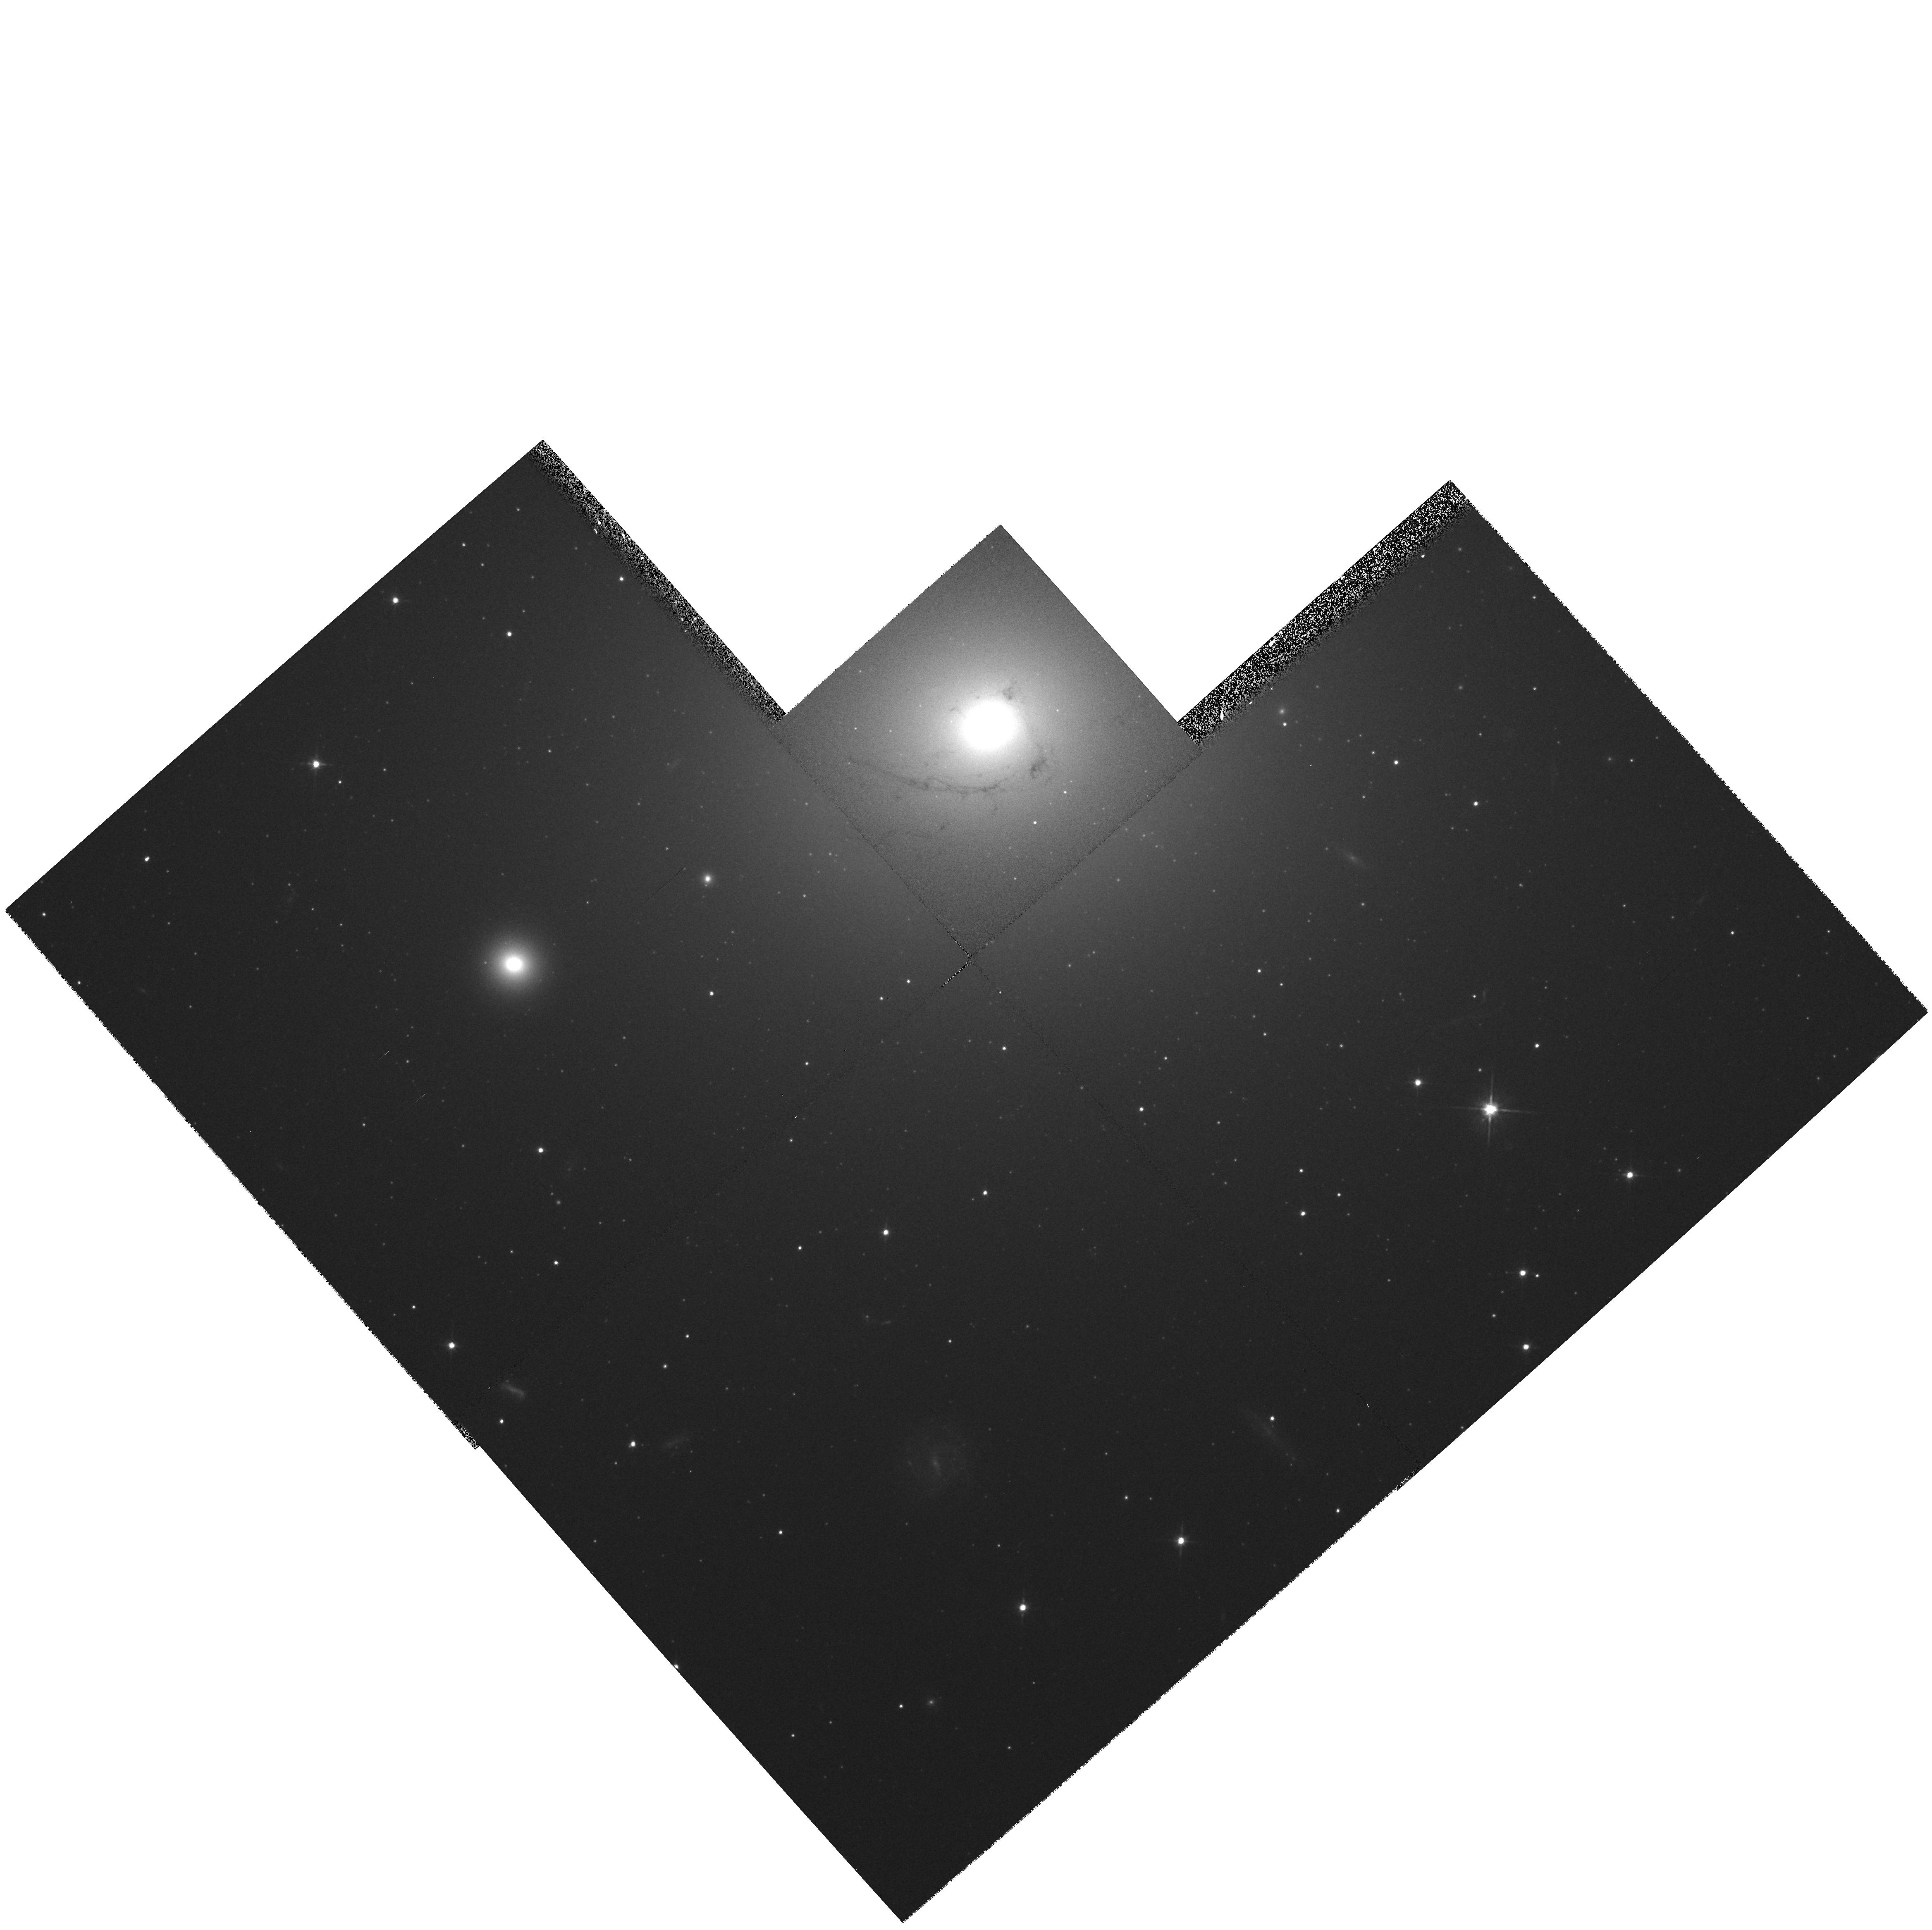
Target: NGC4696
Instrument: WFPC2/PC
Filter: F702W
Exposure: 5 min
Observation ID: hst_5956_01_wfpc2_pc_f702w_u35601

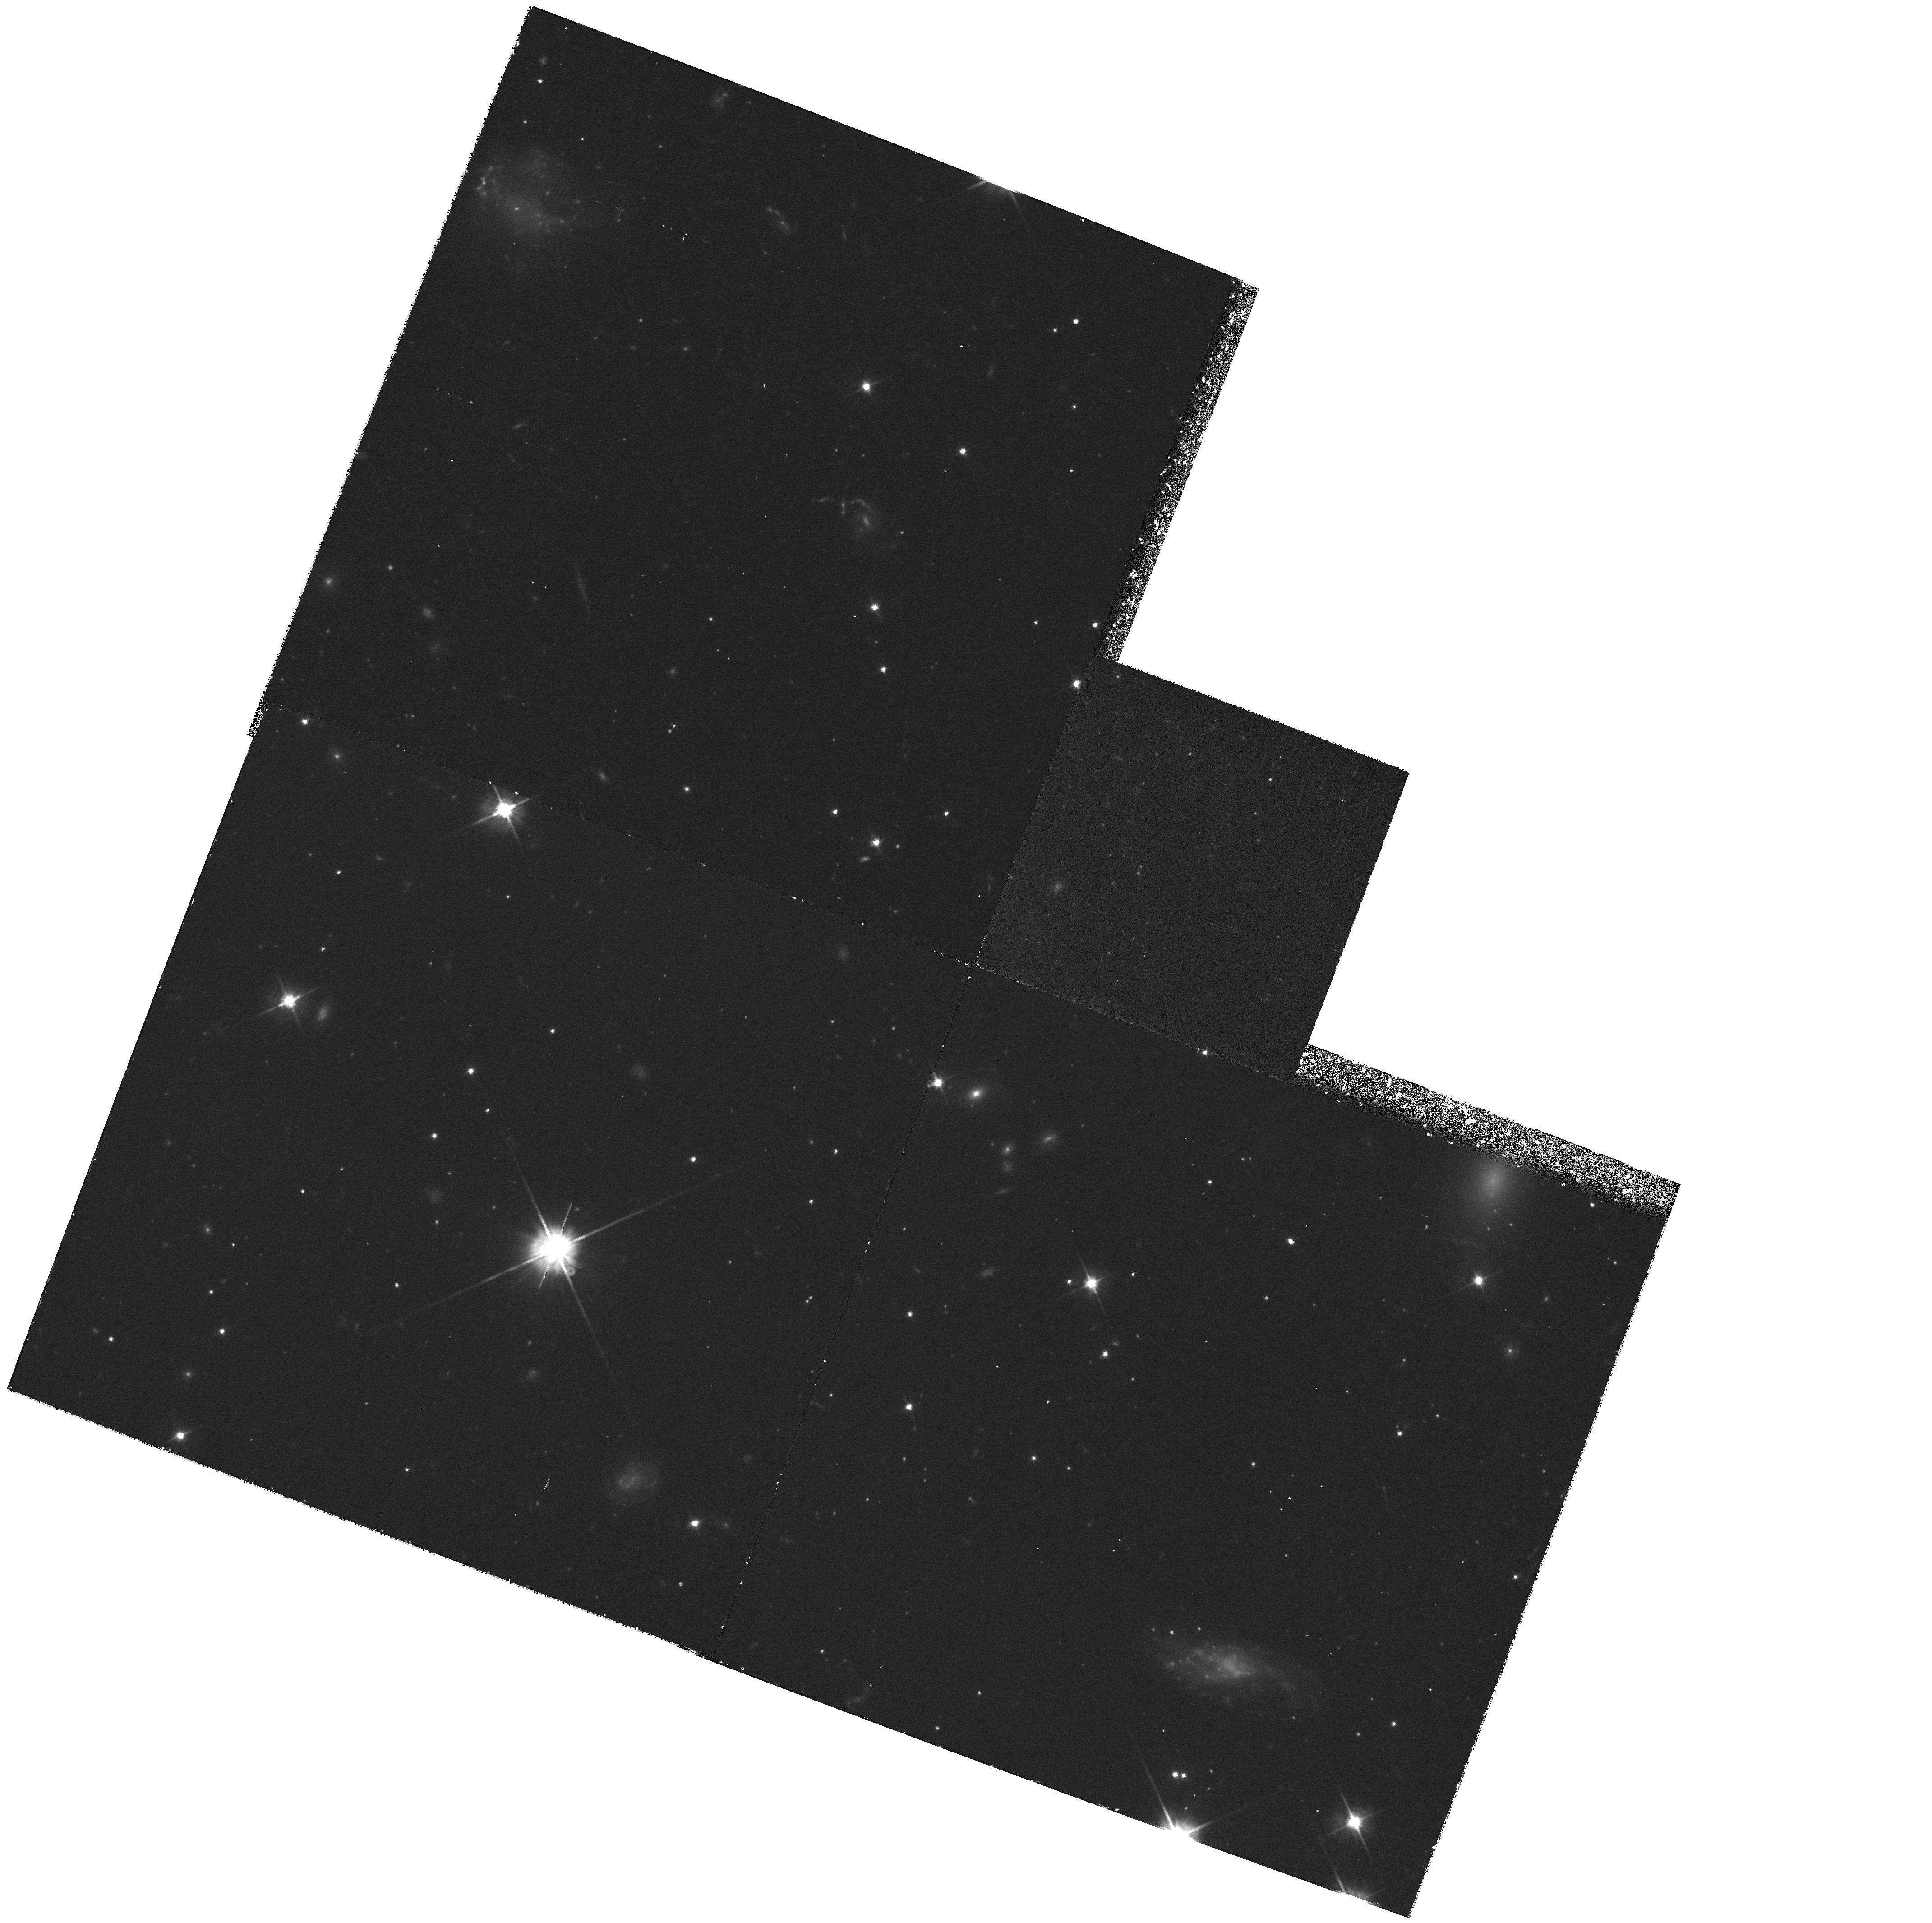
Target: NGC4696-PAR
Instrument: WFPC2/PC
Filter: F555W
Exposure: 1.5 h
Observation ID: hst_5956_02_wfpc2_pc_f555w_u35602

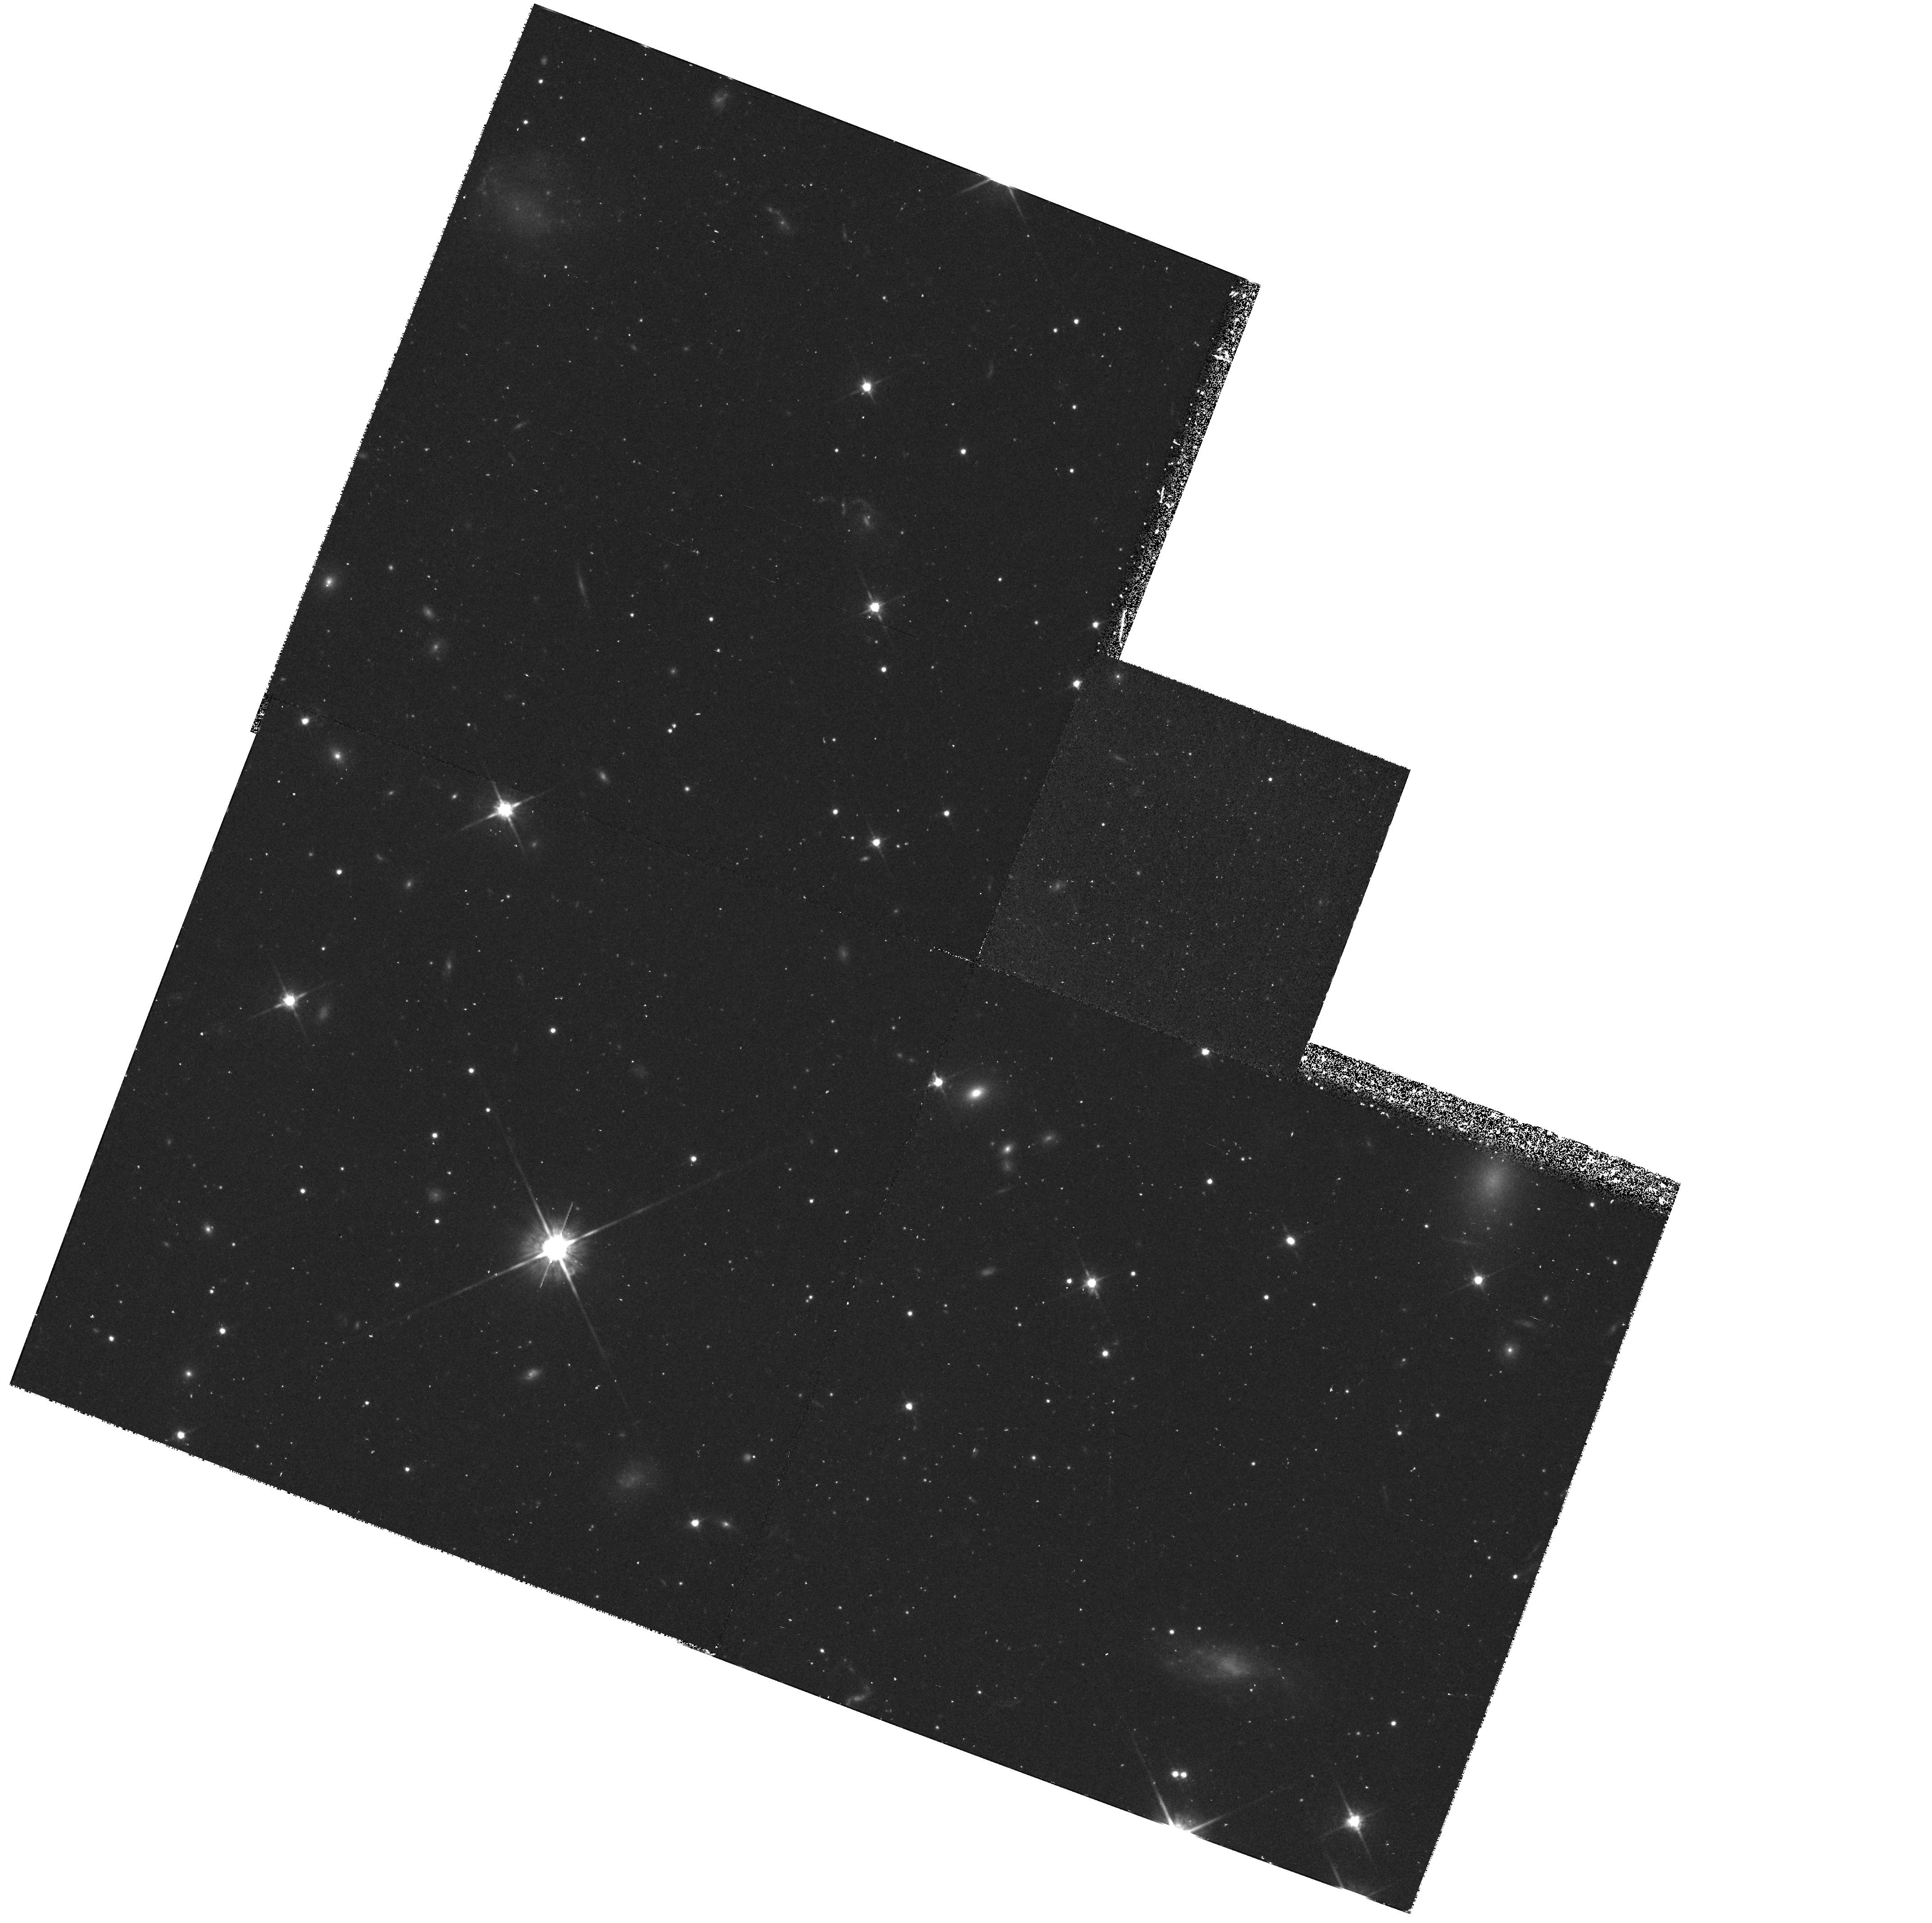
Target: NGC4696-PAR
Instrument: WFPC2/PC
Filter: F814W
Exposure: 50 min
Observation ID: hst_5956_02_wfpc2_pc_f814w_u35602

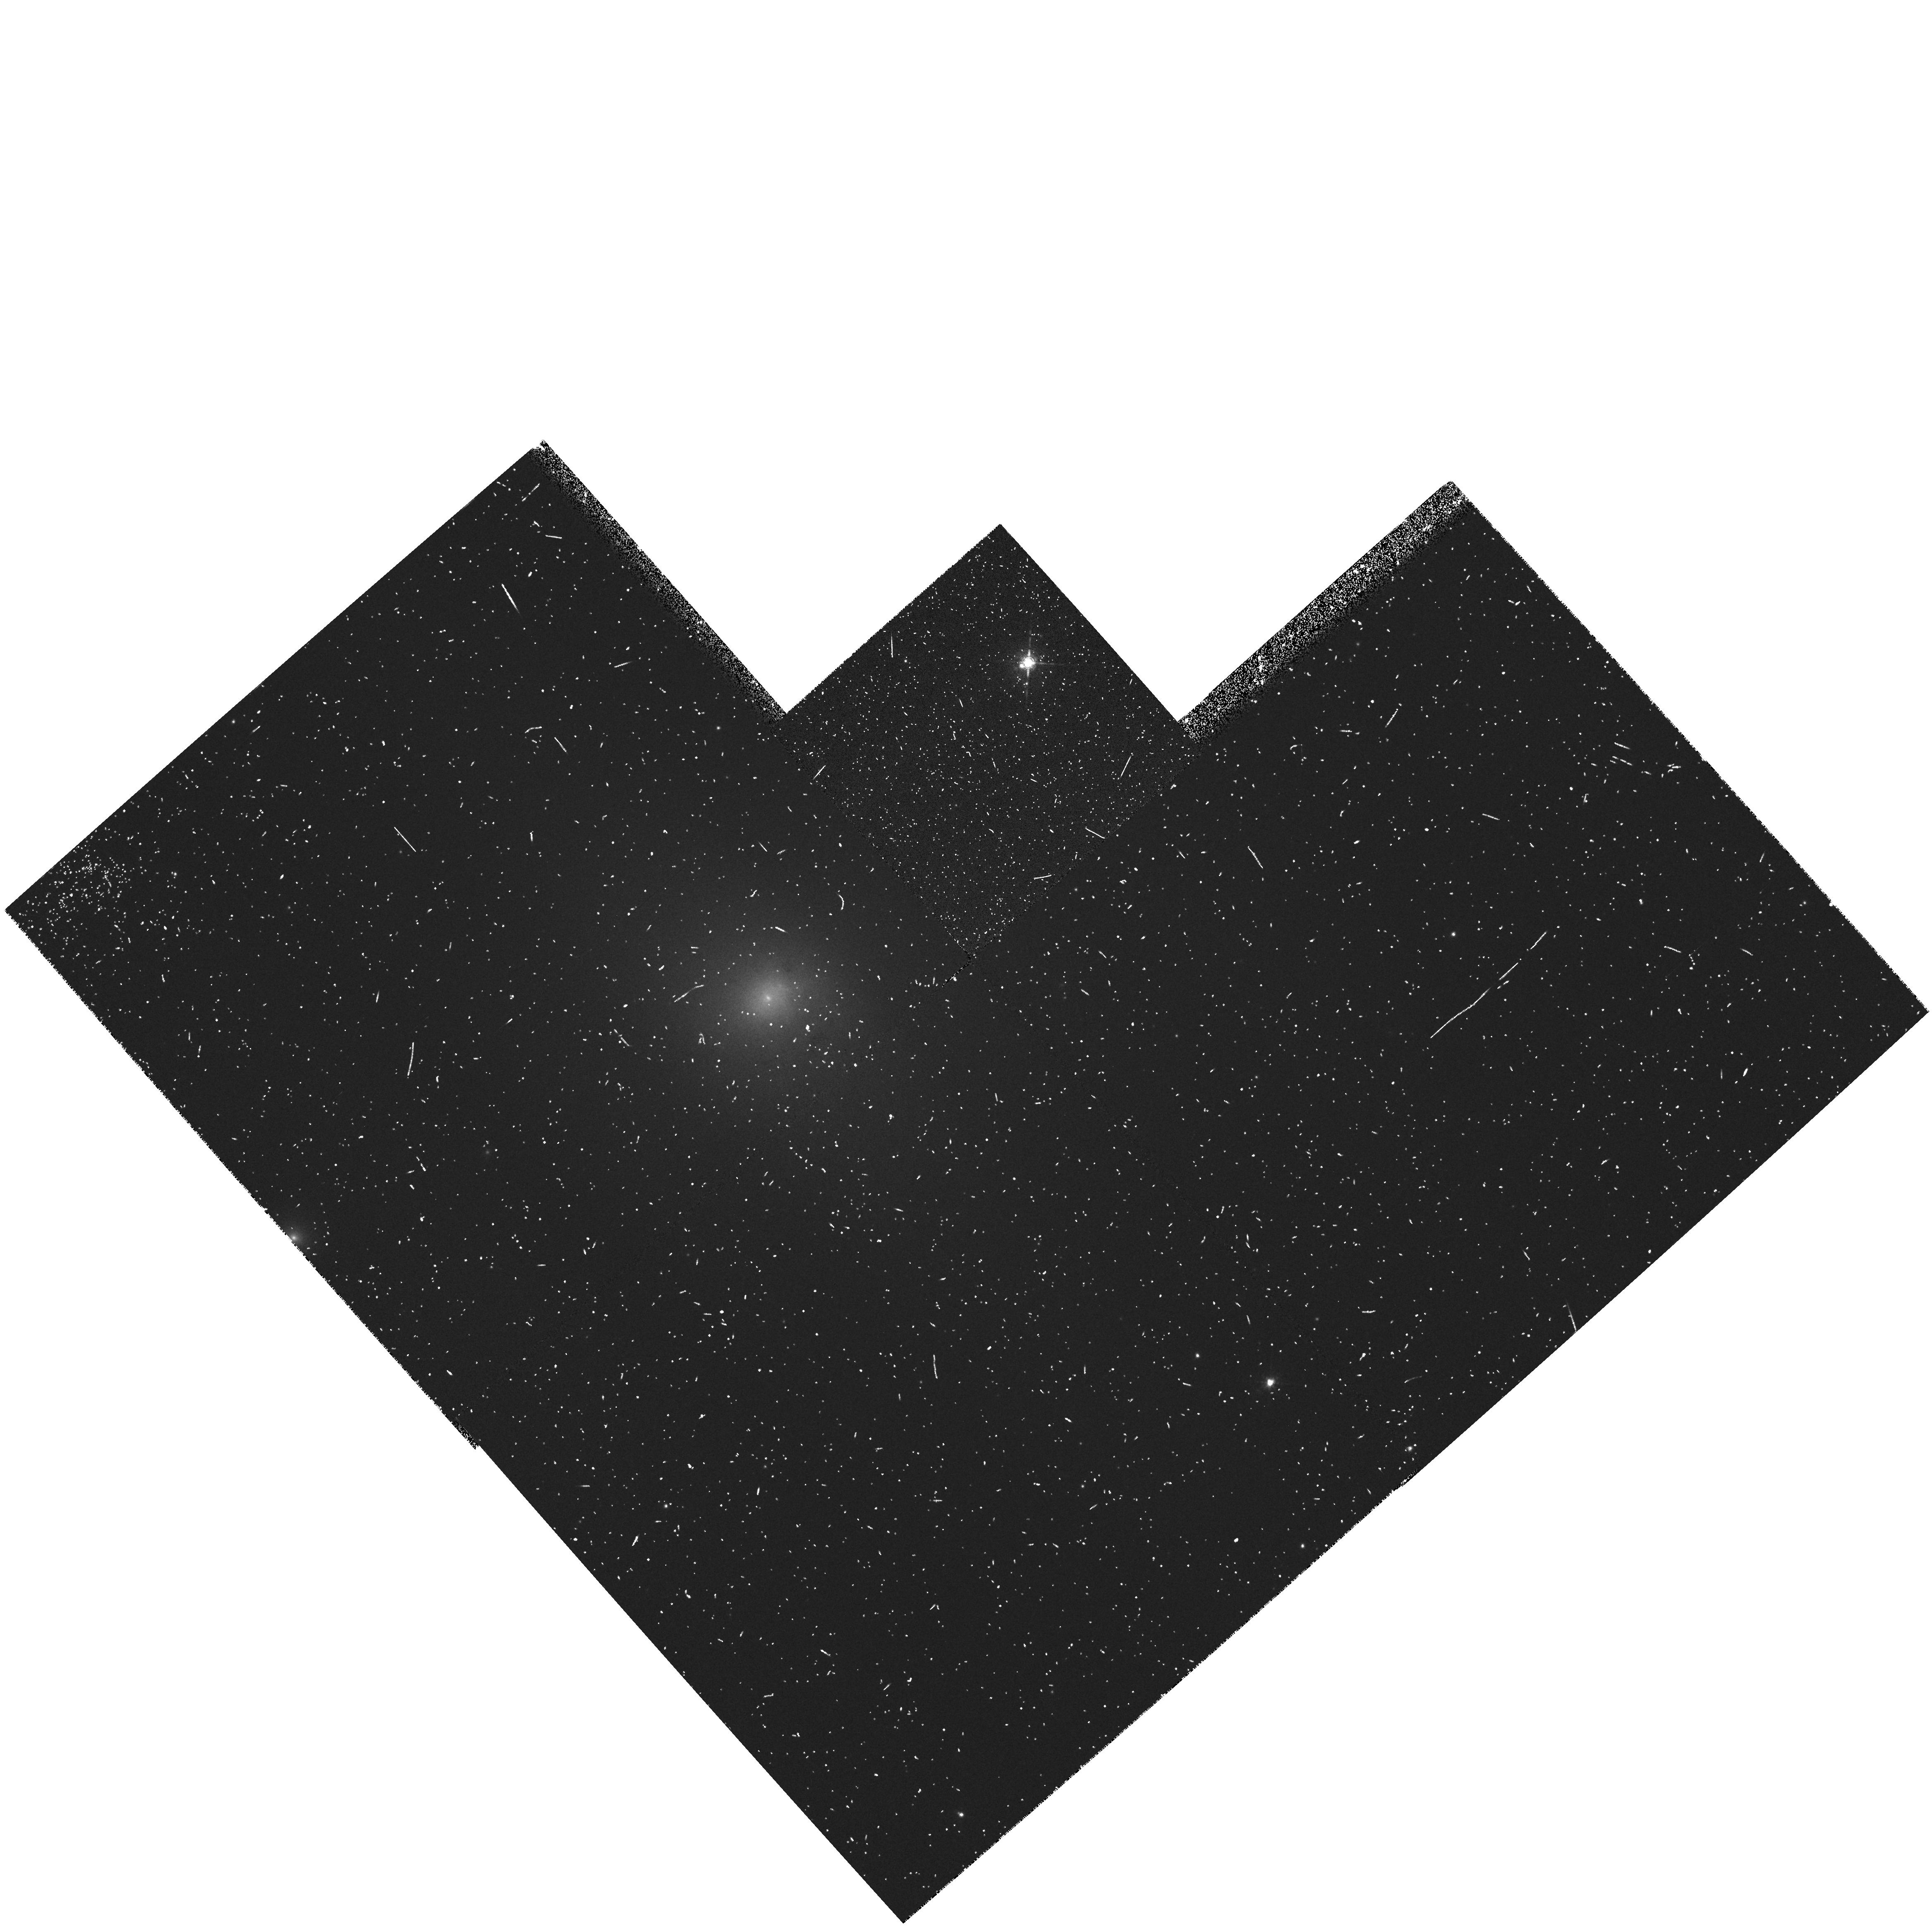
Target: NGC4696
Instrument: WFPC2/PC
Filter: FR680N
Exposure: 12 min
Observation ID: u3560105t

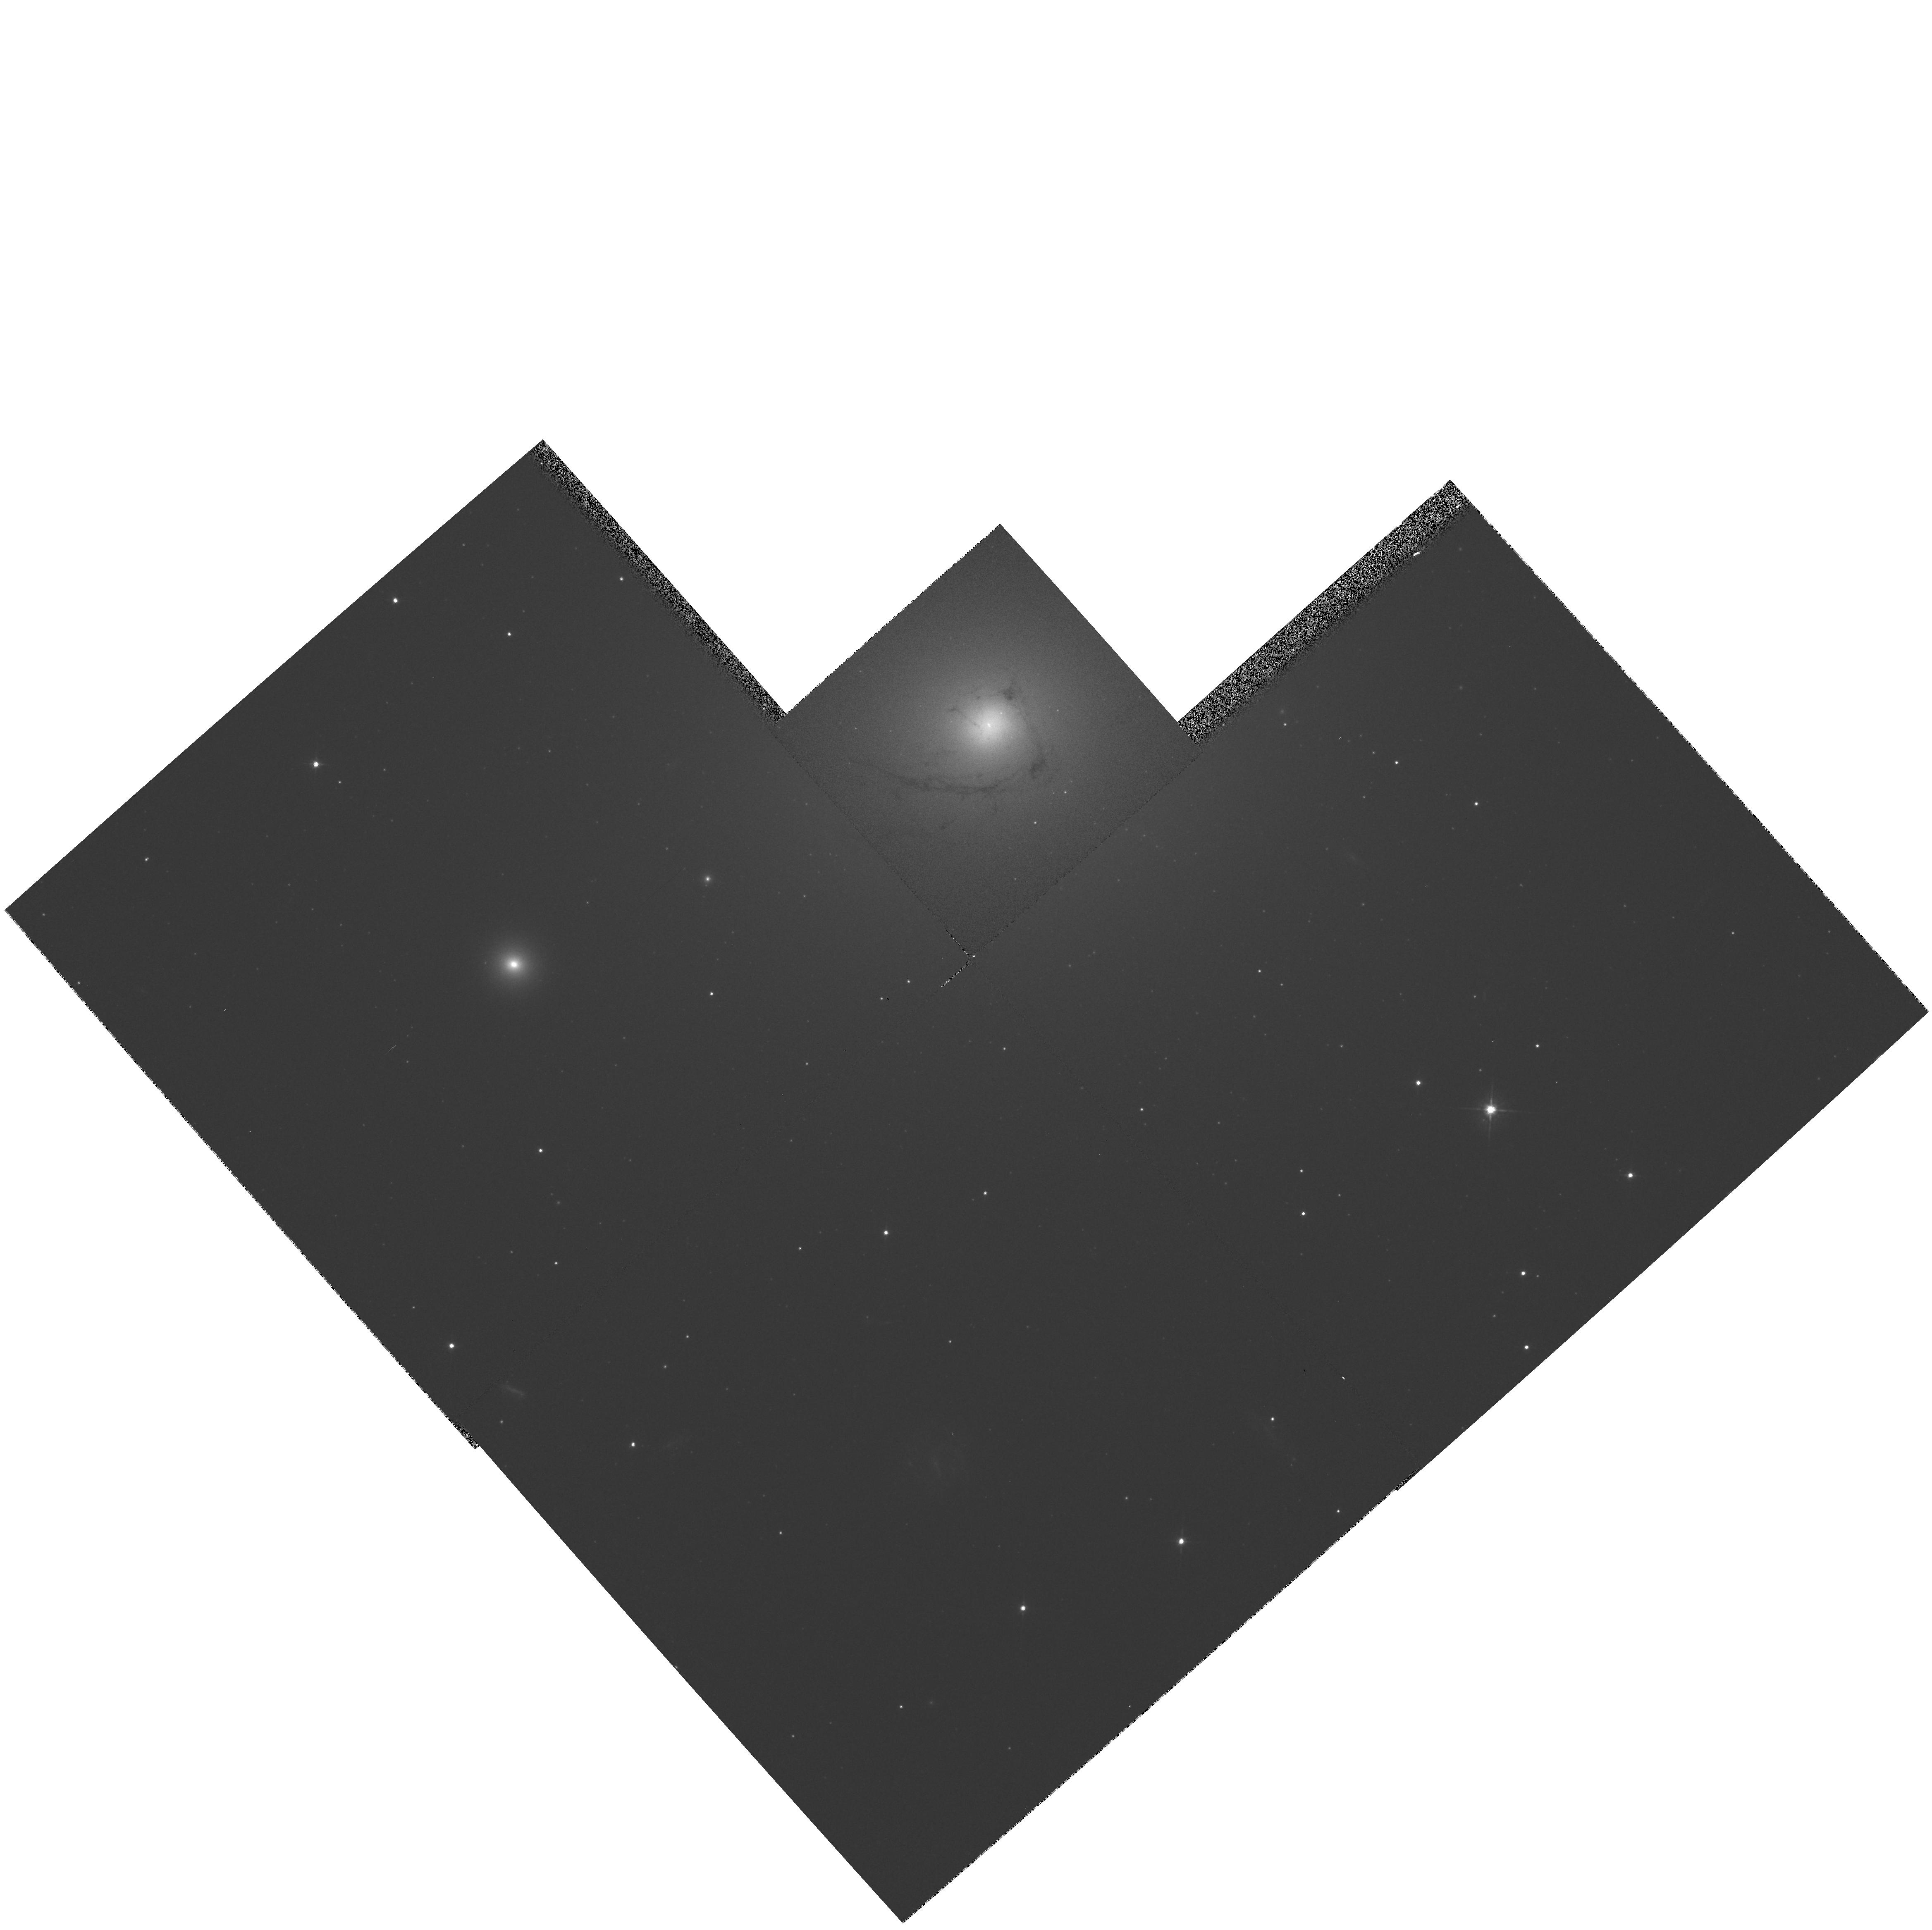
Target: NGC4696
Instrument: WFPC2/PC
Filter: F555W
Exposure: 5 min
Observation ID: hst_5956_01_wfpc2_pc_f555w_u35601

Mergers or Cooling Flows: the Nature of NGC4696 (PI: Sparks, William B.)

NGC4696, the central dominant galaxy in the Centaurus Cluster, is the key object in the controversy between cooling-flows and mergers. Do cooling-flows cause optical emission filaments in X--ray clusters, and do they dominate the physics of that environment, or are mergers responsible, thereby explaining the dustiness of the filaments and failure to detect `cooling' material? Pre-refurbishment FOC images show the nucleus of NGC4696 is double, with components separated by 0.26 arcsec. We propose to obtain FOS spectroscopy and WFPC2 images that would, if this is a genuine double nucleus, to all intents and purposes prove that the galaxy has undergone a recent merger. We will obtain quantitative information on the distribution of the gas, dust and stars in this archetypal galaxy at physically interesting length scales.